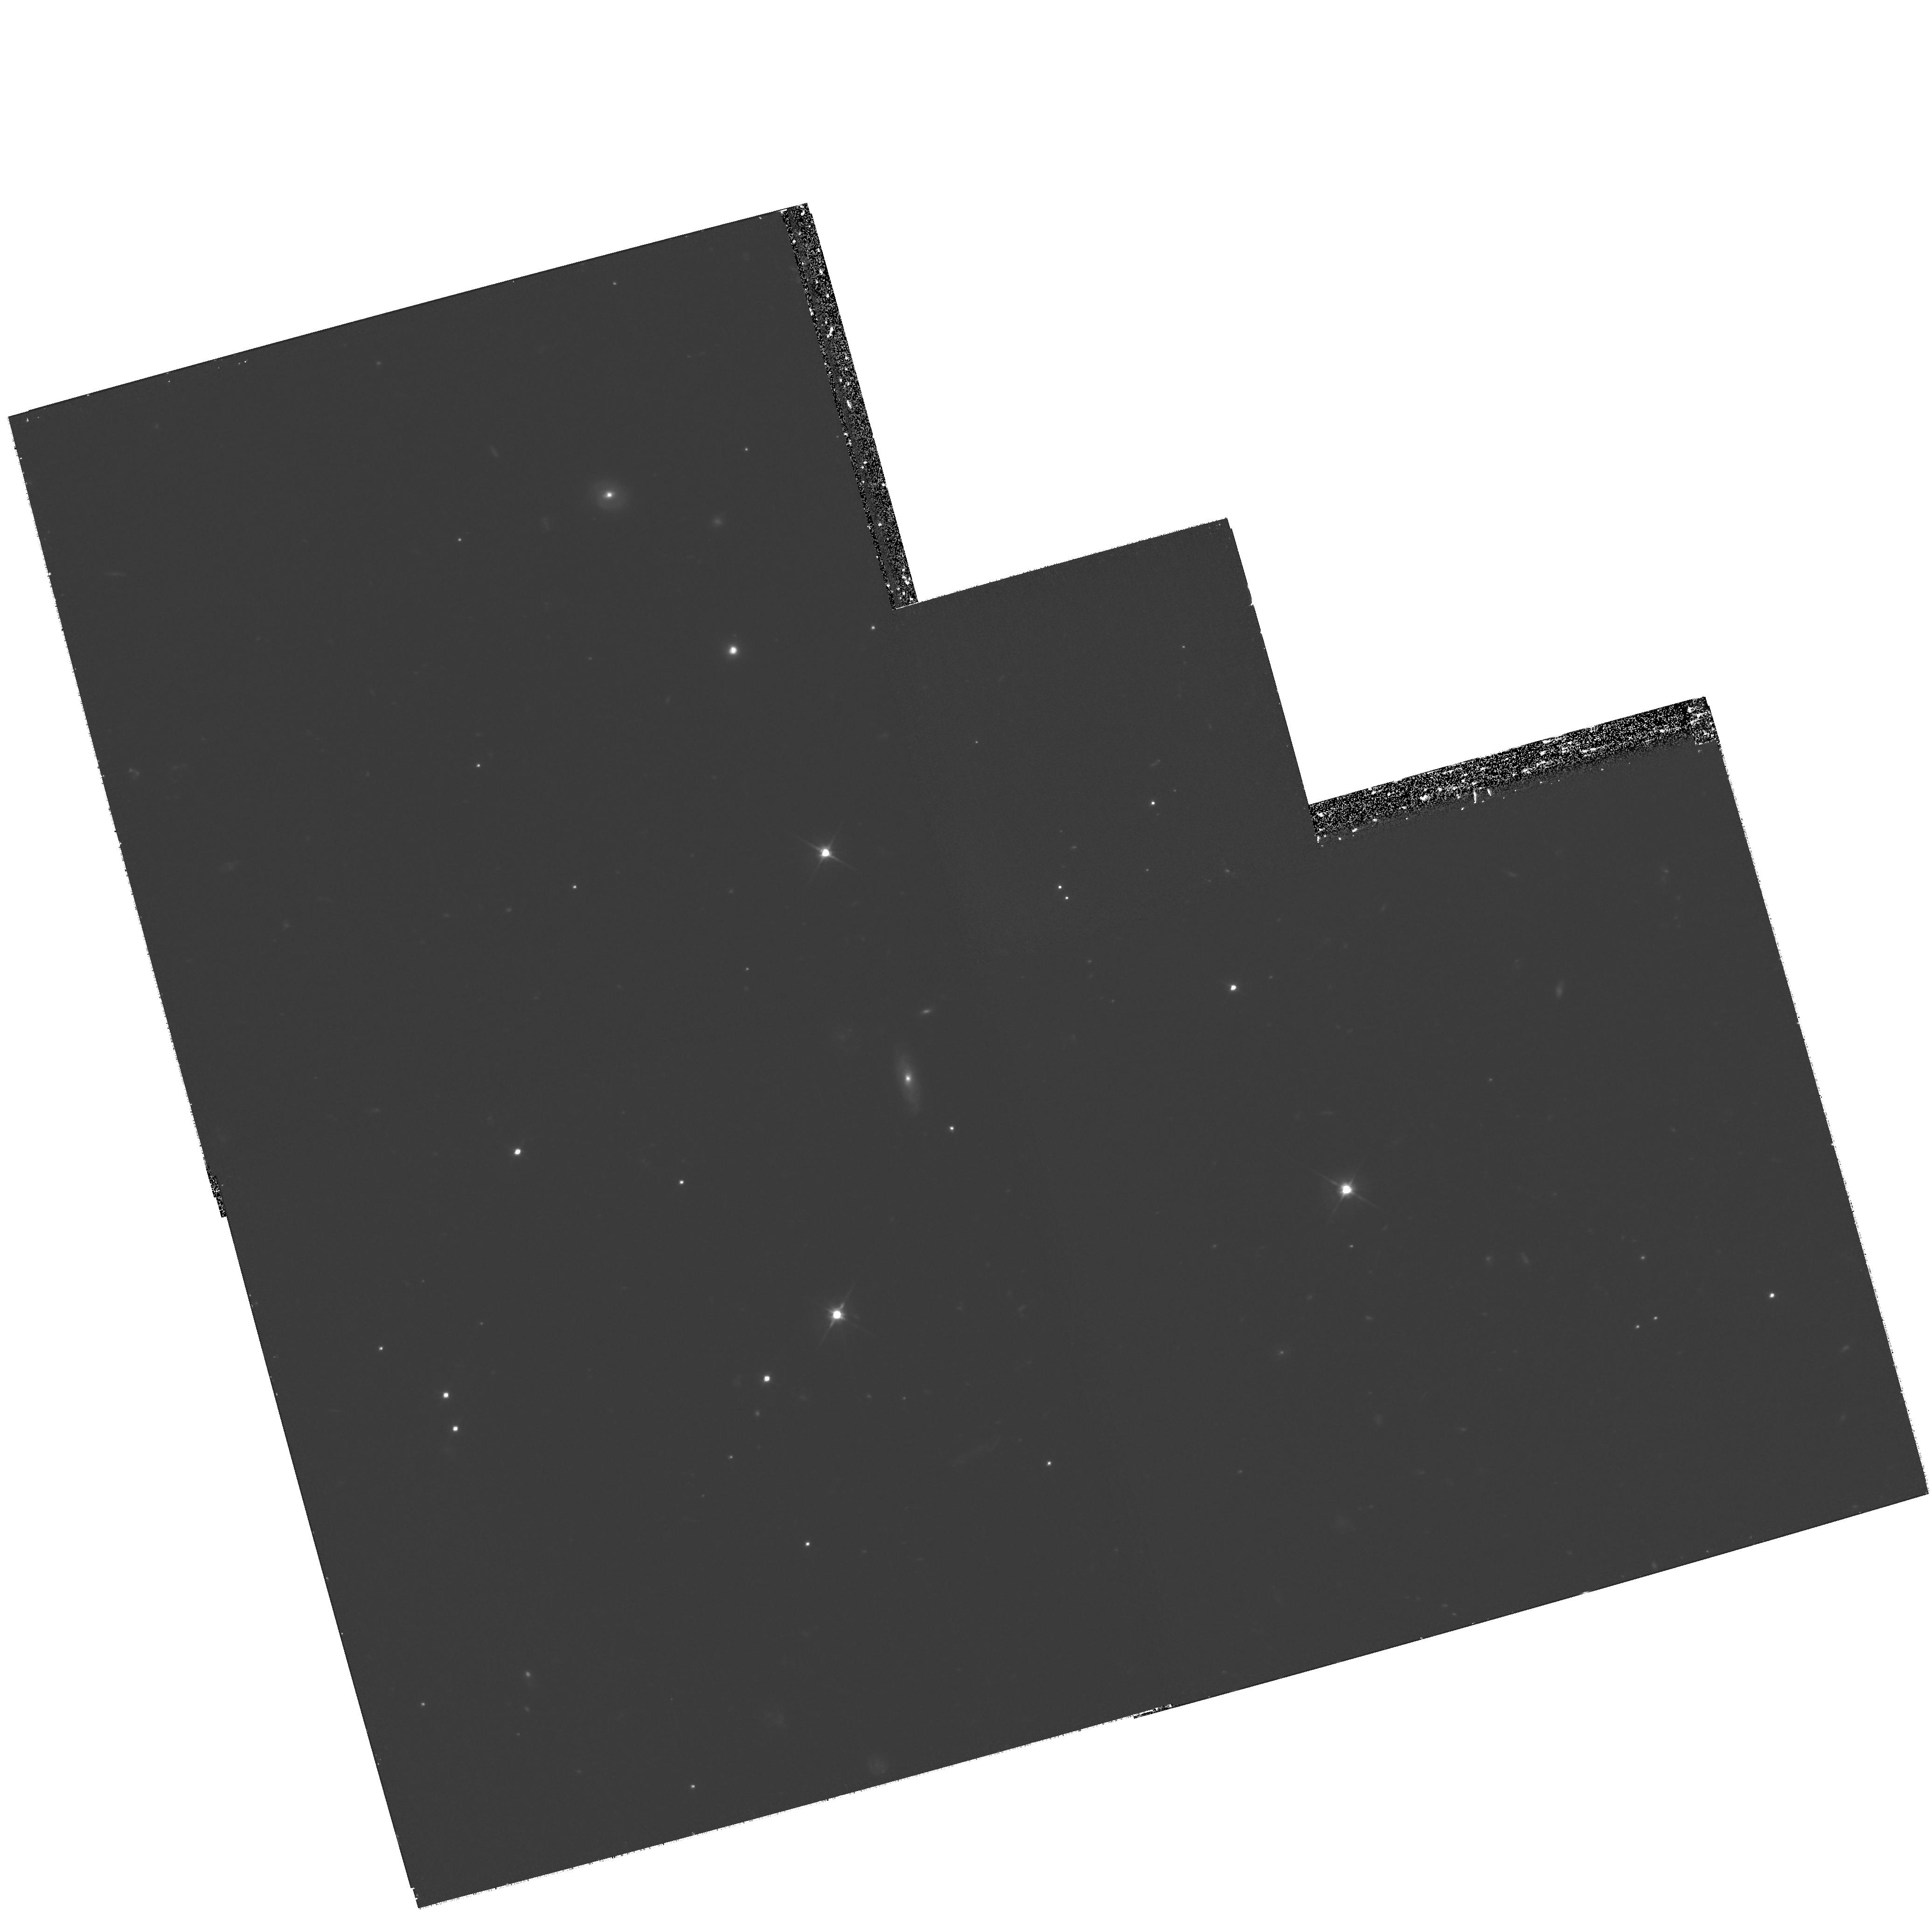
Target: VLA172059.9+385227. Instrument: WFPC2/PC. Filter: F606W. Exposure: 2.4 h. Observation ID: hst_11104_01_wfpc2_pc_f606w_ua1u01

The nature of radio transients (PI: Gal-Yam, Avishay)

We have conducted the first ever blind, wide-field survey for radio transients (Levinson et al. 2002; Gal-Yam et al. 2006). We have discovered four radio transients and explored their nature using radio and optical follow-up observations. One is a known pulsar, one is a z~0.1 AGN, and one is most probably an optically obscured radio supernova (SN) in the nearby galaxy NGC 4216 (the first such event to be discovered by a wide field radio survey). The last source appears not to be associated with a bright host galaxy (to a limit of R < 24.5 mag). We request 4 orbits of WFPC2 F606W imaging to check whether we can establish an association between this radio transient and any of three nearby faint resolved galaxies we have detected from the ground. If the source is associated with any of these galaxies it would represent a new type of extra-galactic radio bursts, more luminous than, e.g., radio afterglows of gamma-ray bursts. Alternatively, ruling out an association with these galaxies would disfavor an extra-galactic nature of this object, and suggest instead that this is a radio outburst of a faint Galactic compact object, probably a new type of radio-flaring neutron star. If this is the case, the high luminosity (9 mJy) and relatively high galactic latitude (33 degrees) of this source may indicate it is relatively nearby. This single source represents a large population (comparable in sky density to AGN, pulsars, and radio SNe) and thus merits intensive study. A modest investment of HST time, leveraged by massive ground-based radio and optical efforts, will allow us to identify a new class of radio sources, and complete a census of the variable radio sky down to ~6 mJy, leaving no unidentifed objects. This result can be directly scaled to predict the number and type of transient sources expected to be detected by future surveys with the next generation radio arrays, such as ATA and SKA.Since our science critically requires HST's spatial resolution (rather than sensitivity) it is perfectly suited to be carried out with WFPC2.